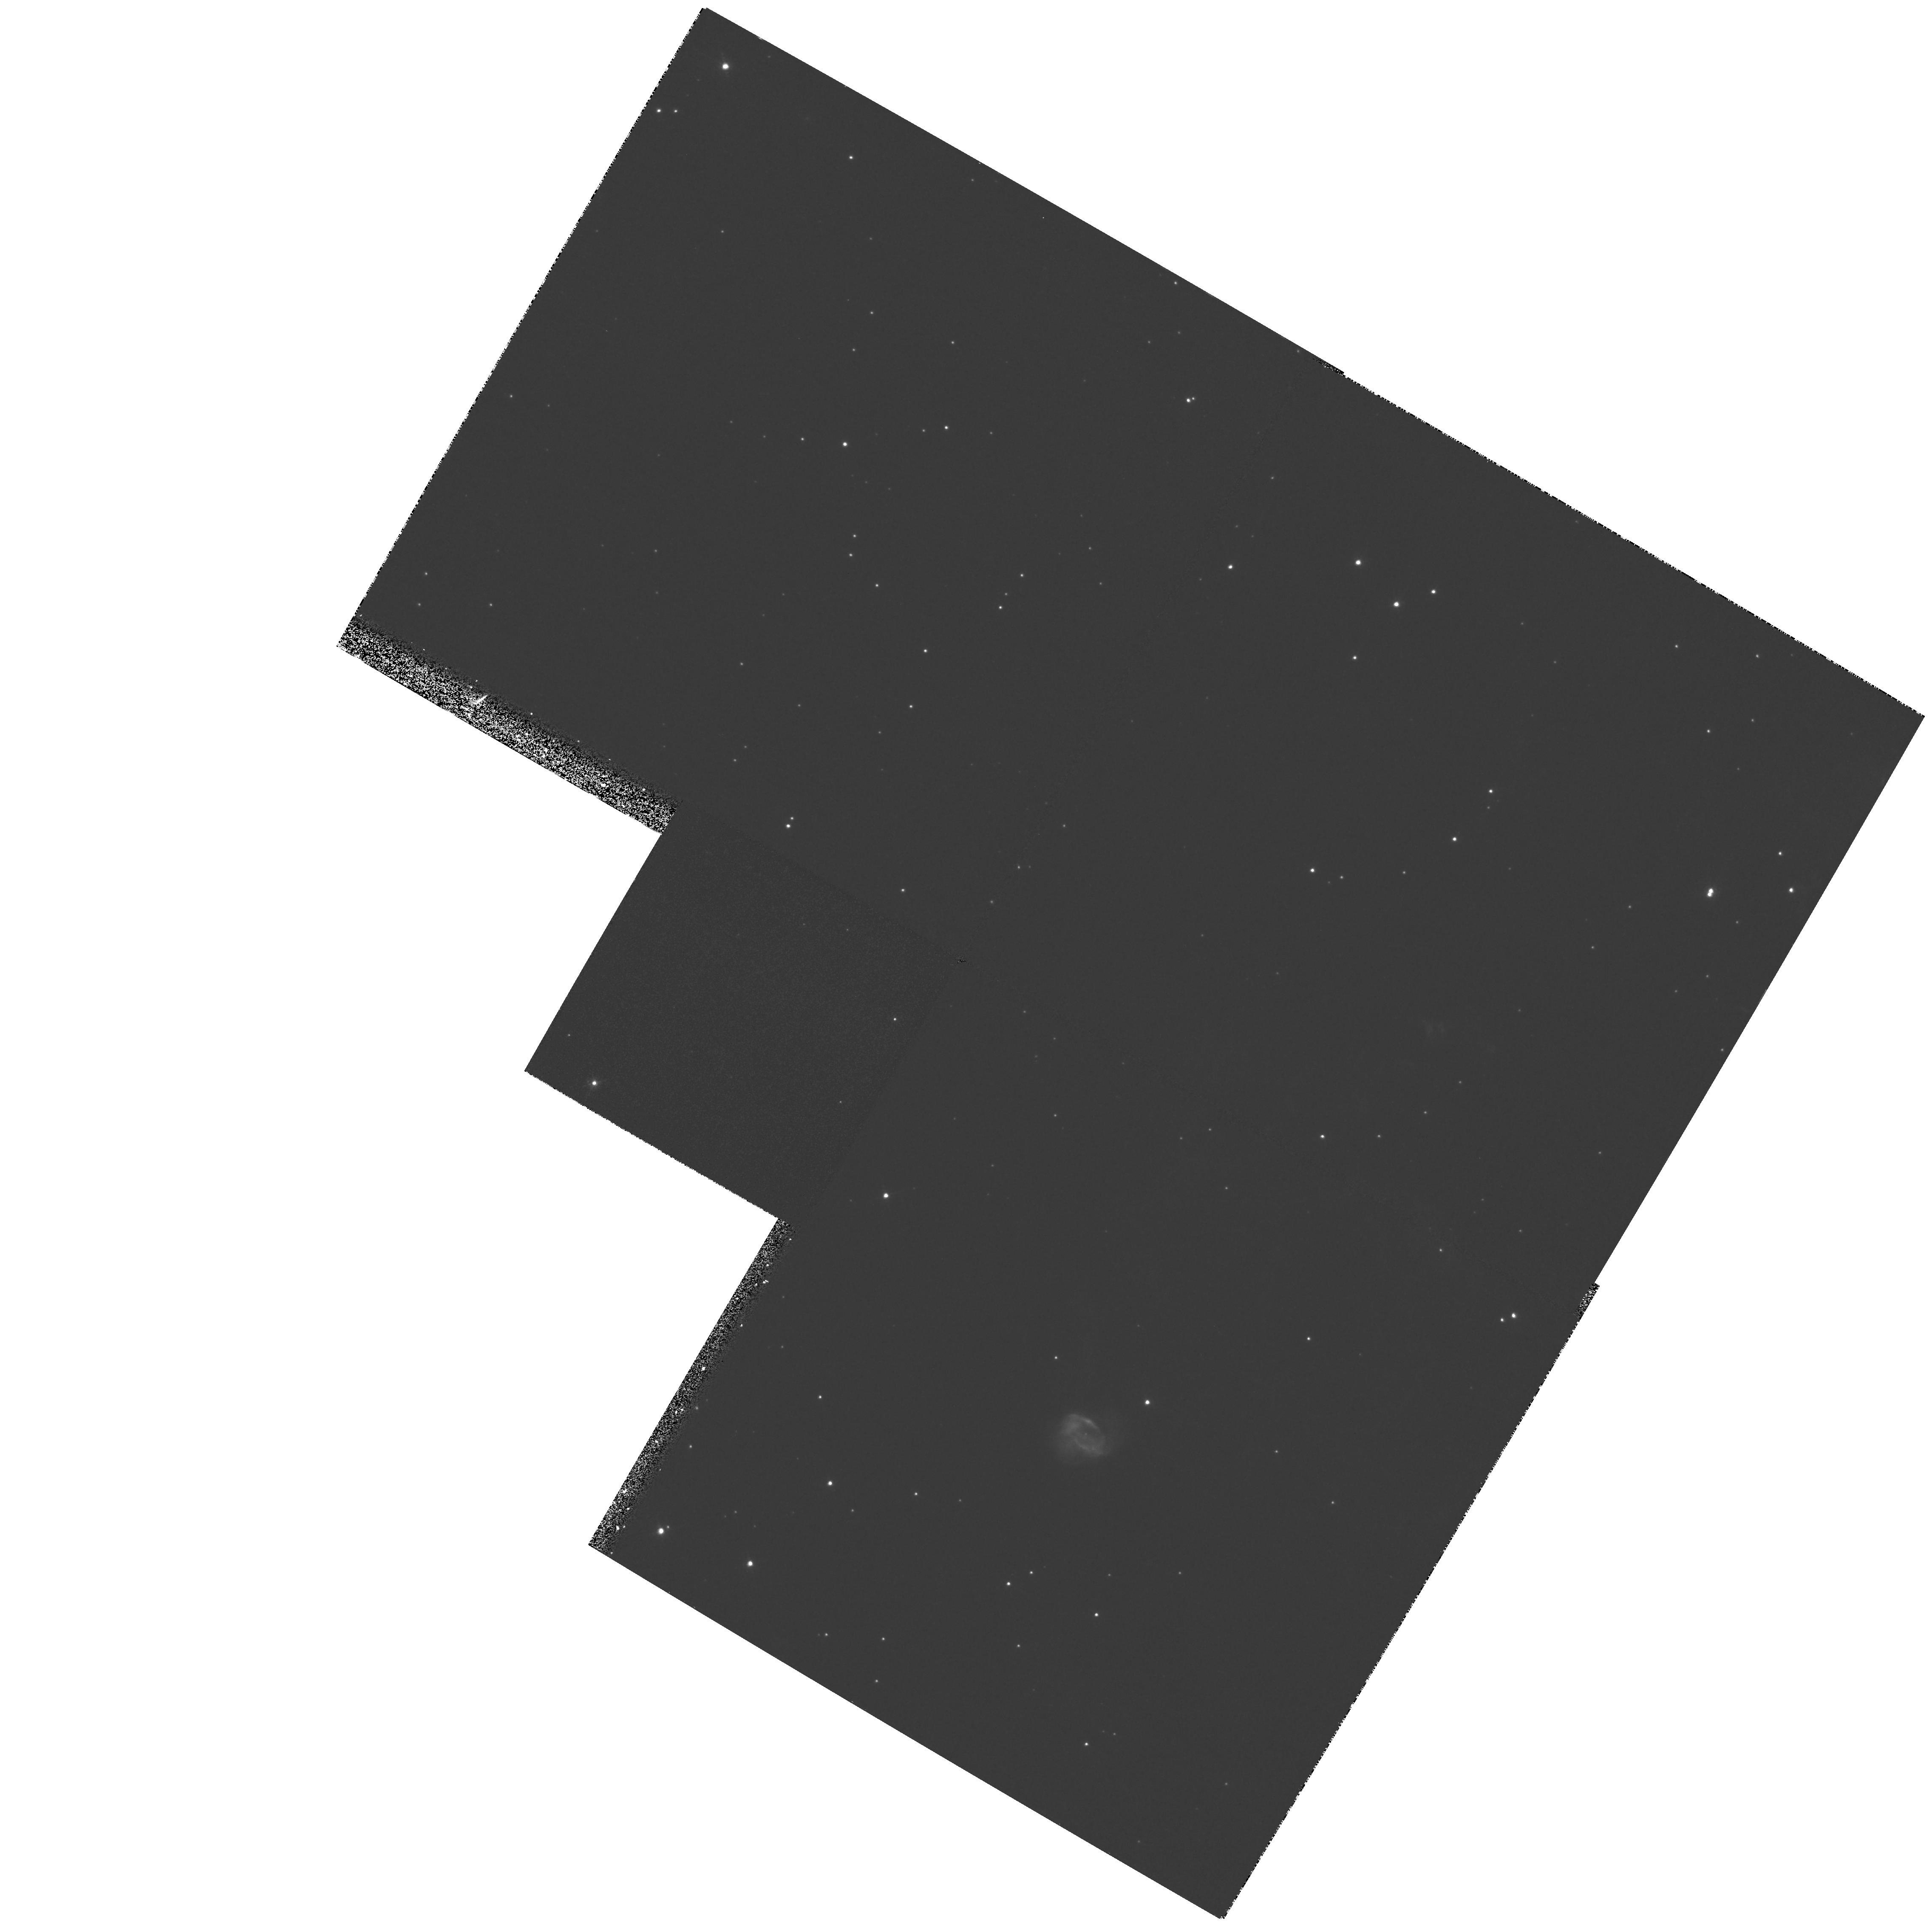
Target: PK112-001-NUCLEUS
Instrument: WFPC2/PC
Filter: F673N
Exposure: 42 min
Observation ID: hst_6597_01_wfpc2_pc_f673n_u54u01

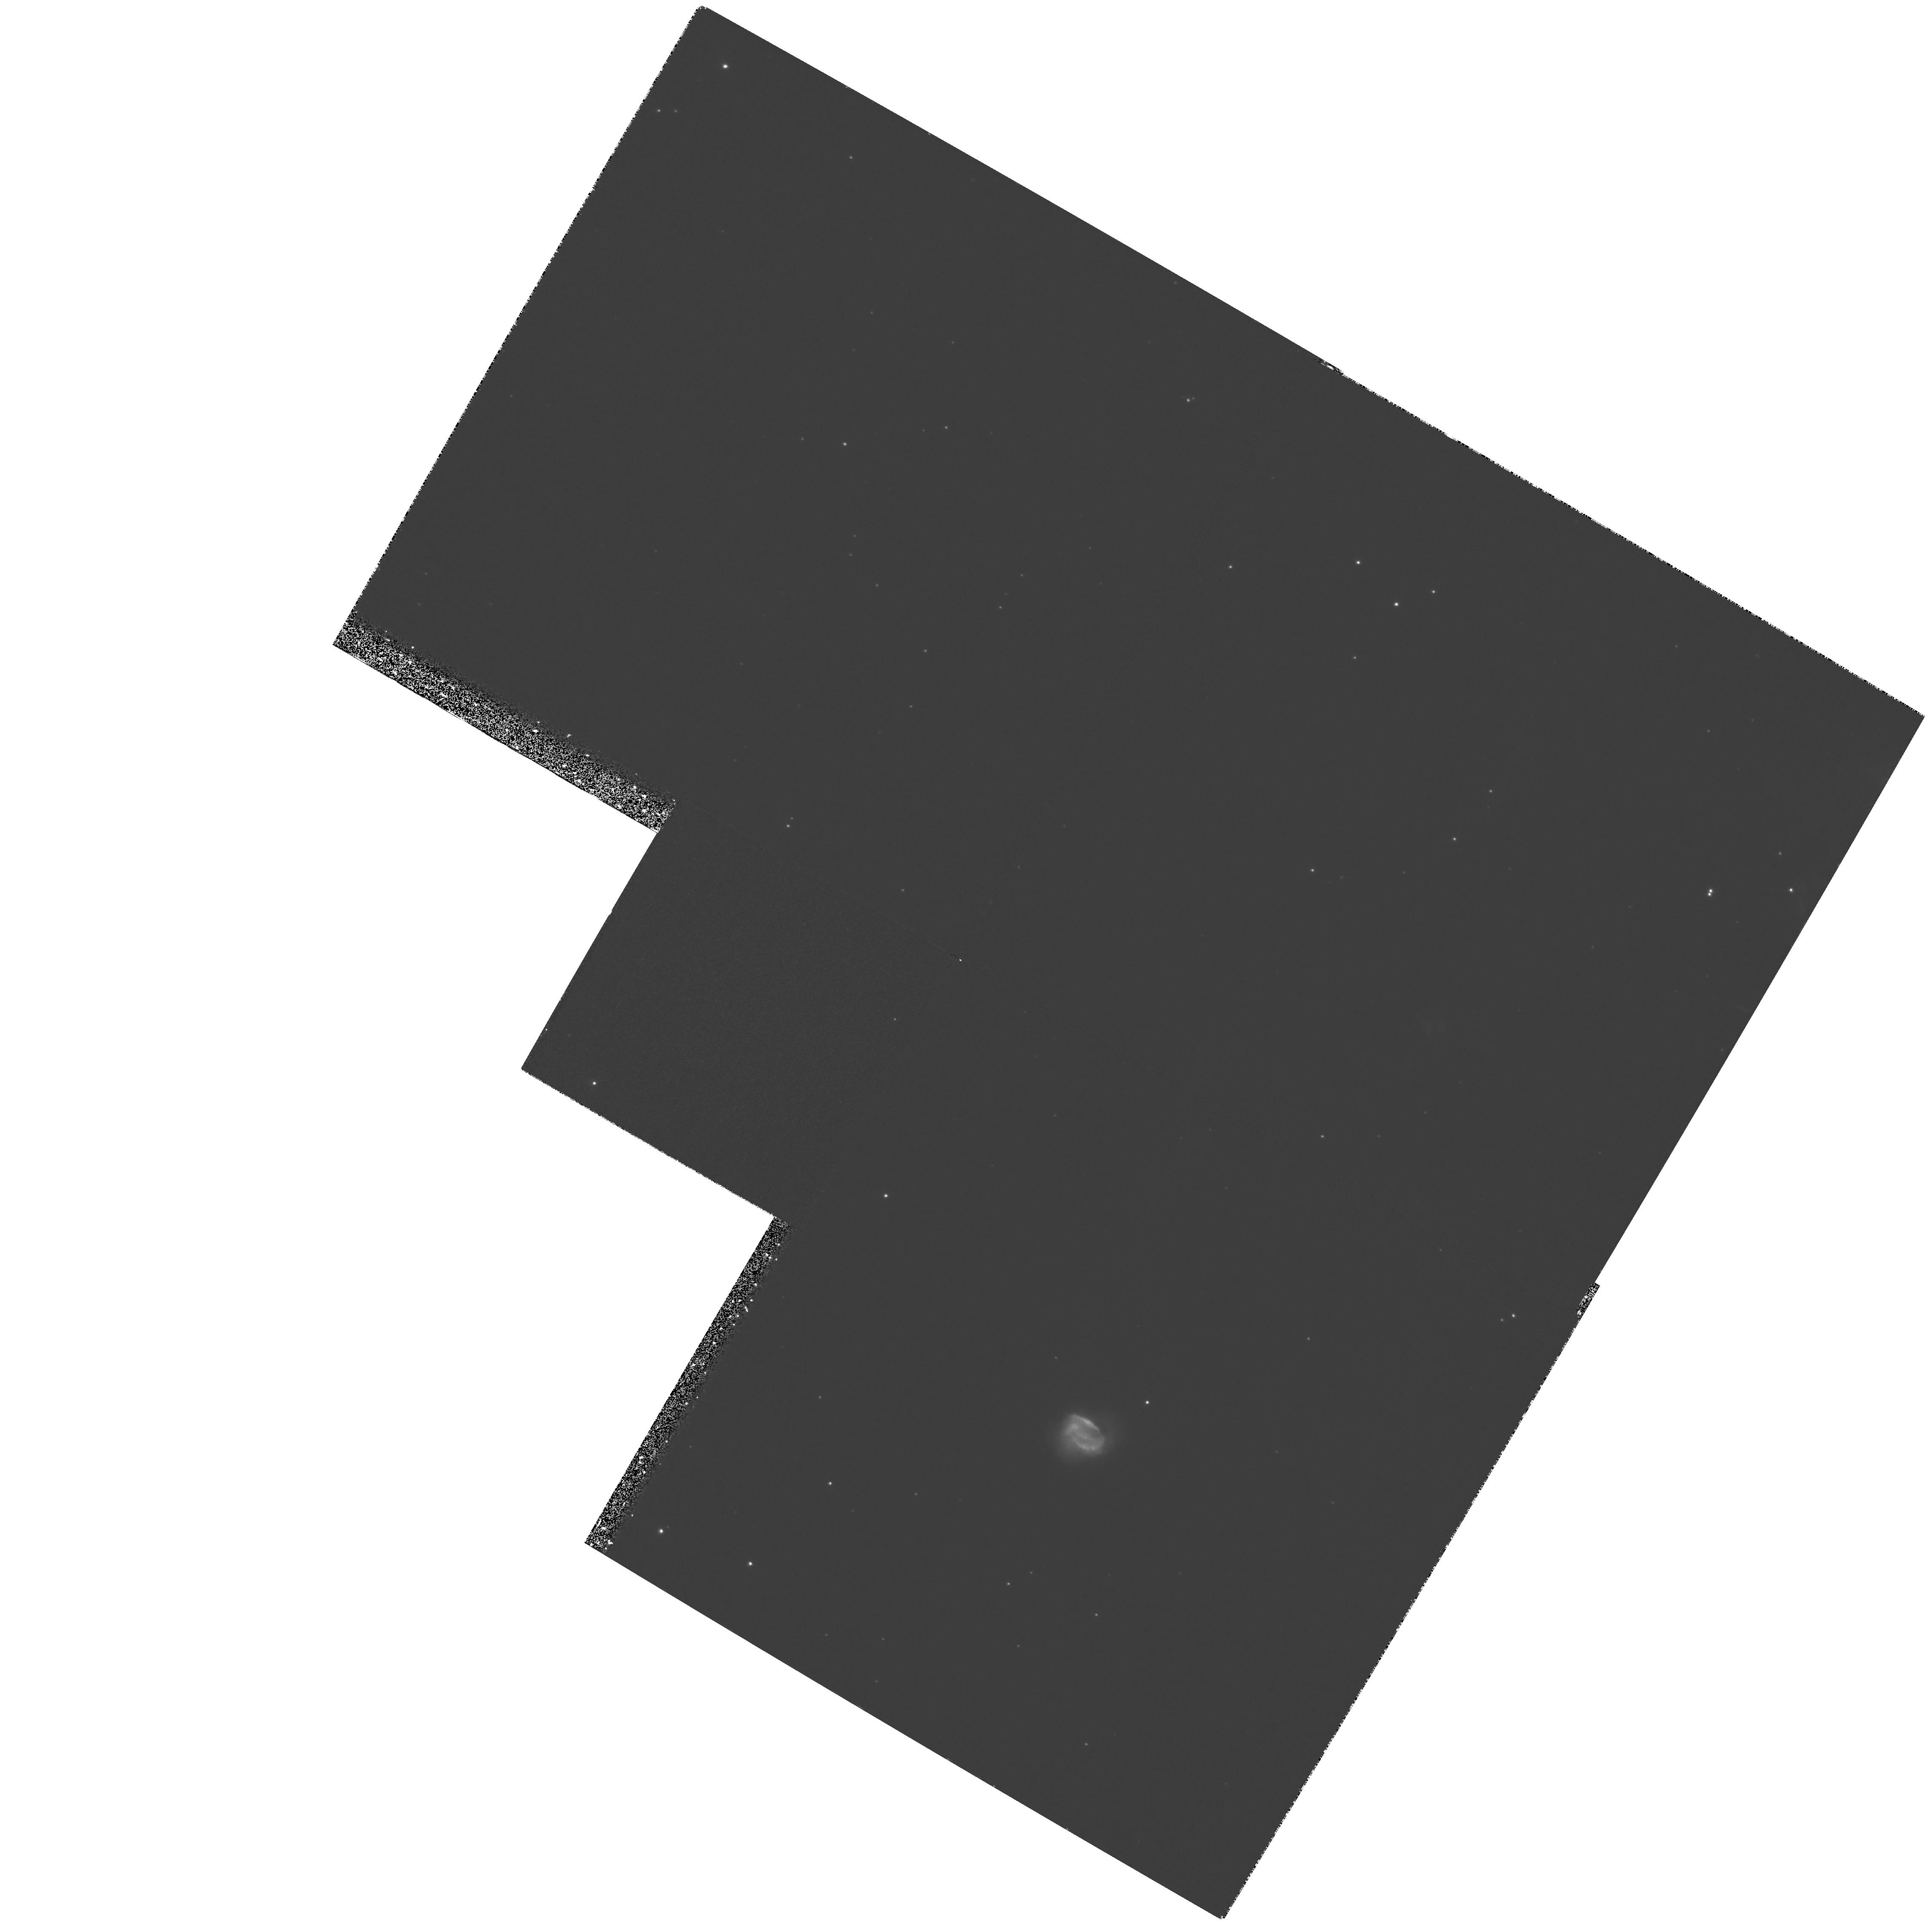
Target: PK112-001-NUCLEUS
Instrument: WFPC2/PC
Filter: F656N
Exposure: 47 min
Observation ID: hst_6597_01_wfpc2_pc_f656n_u54u01

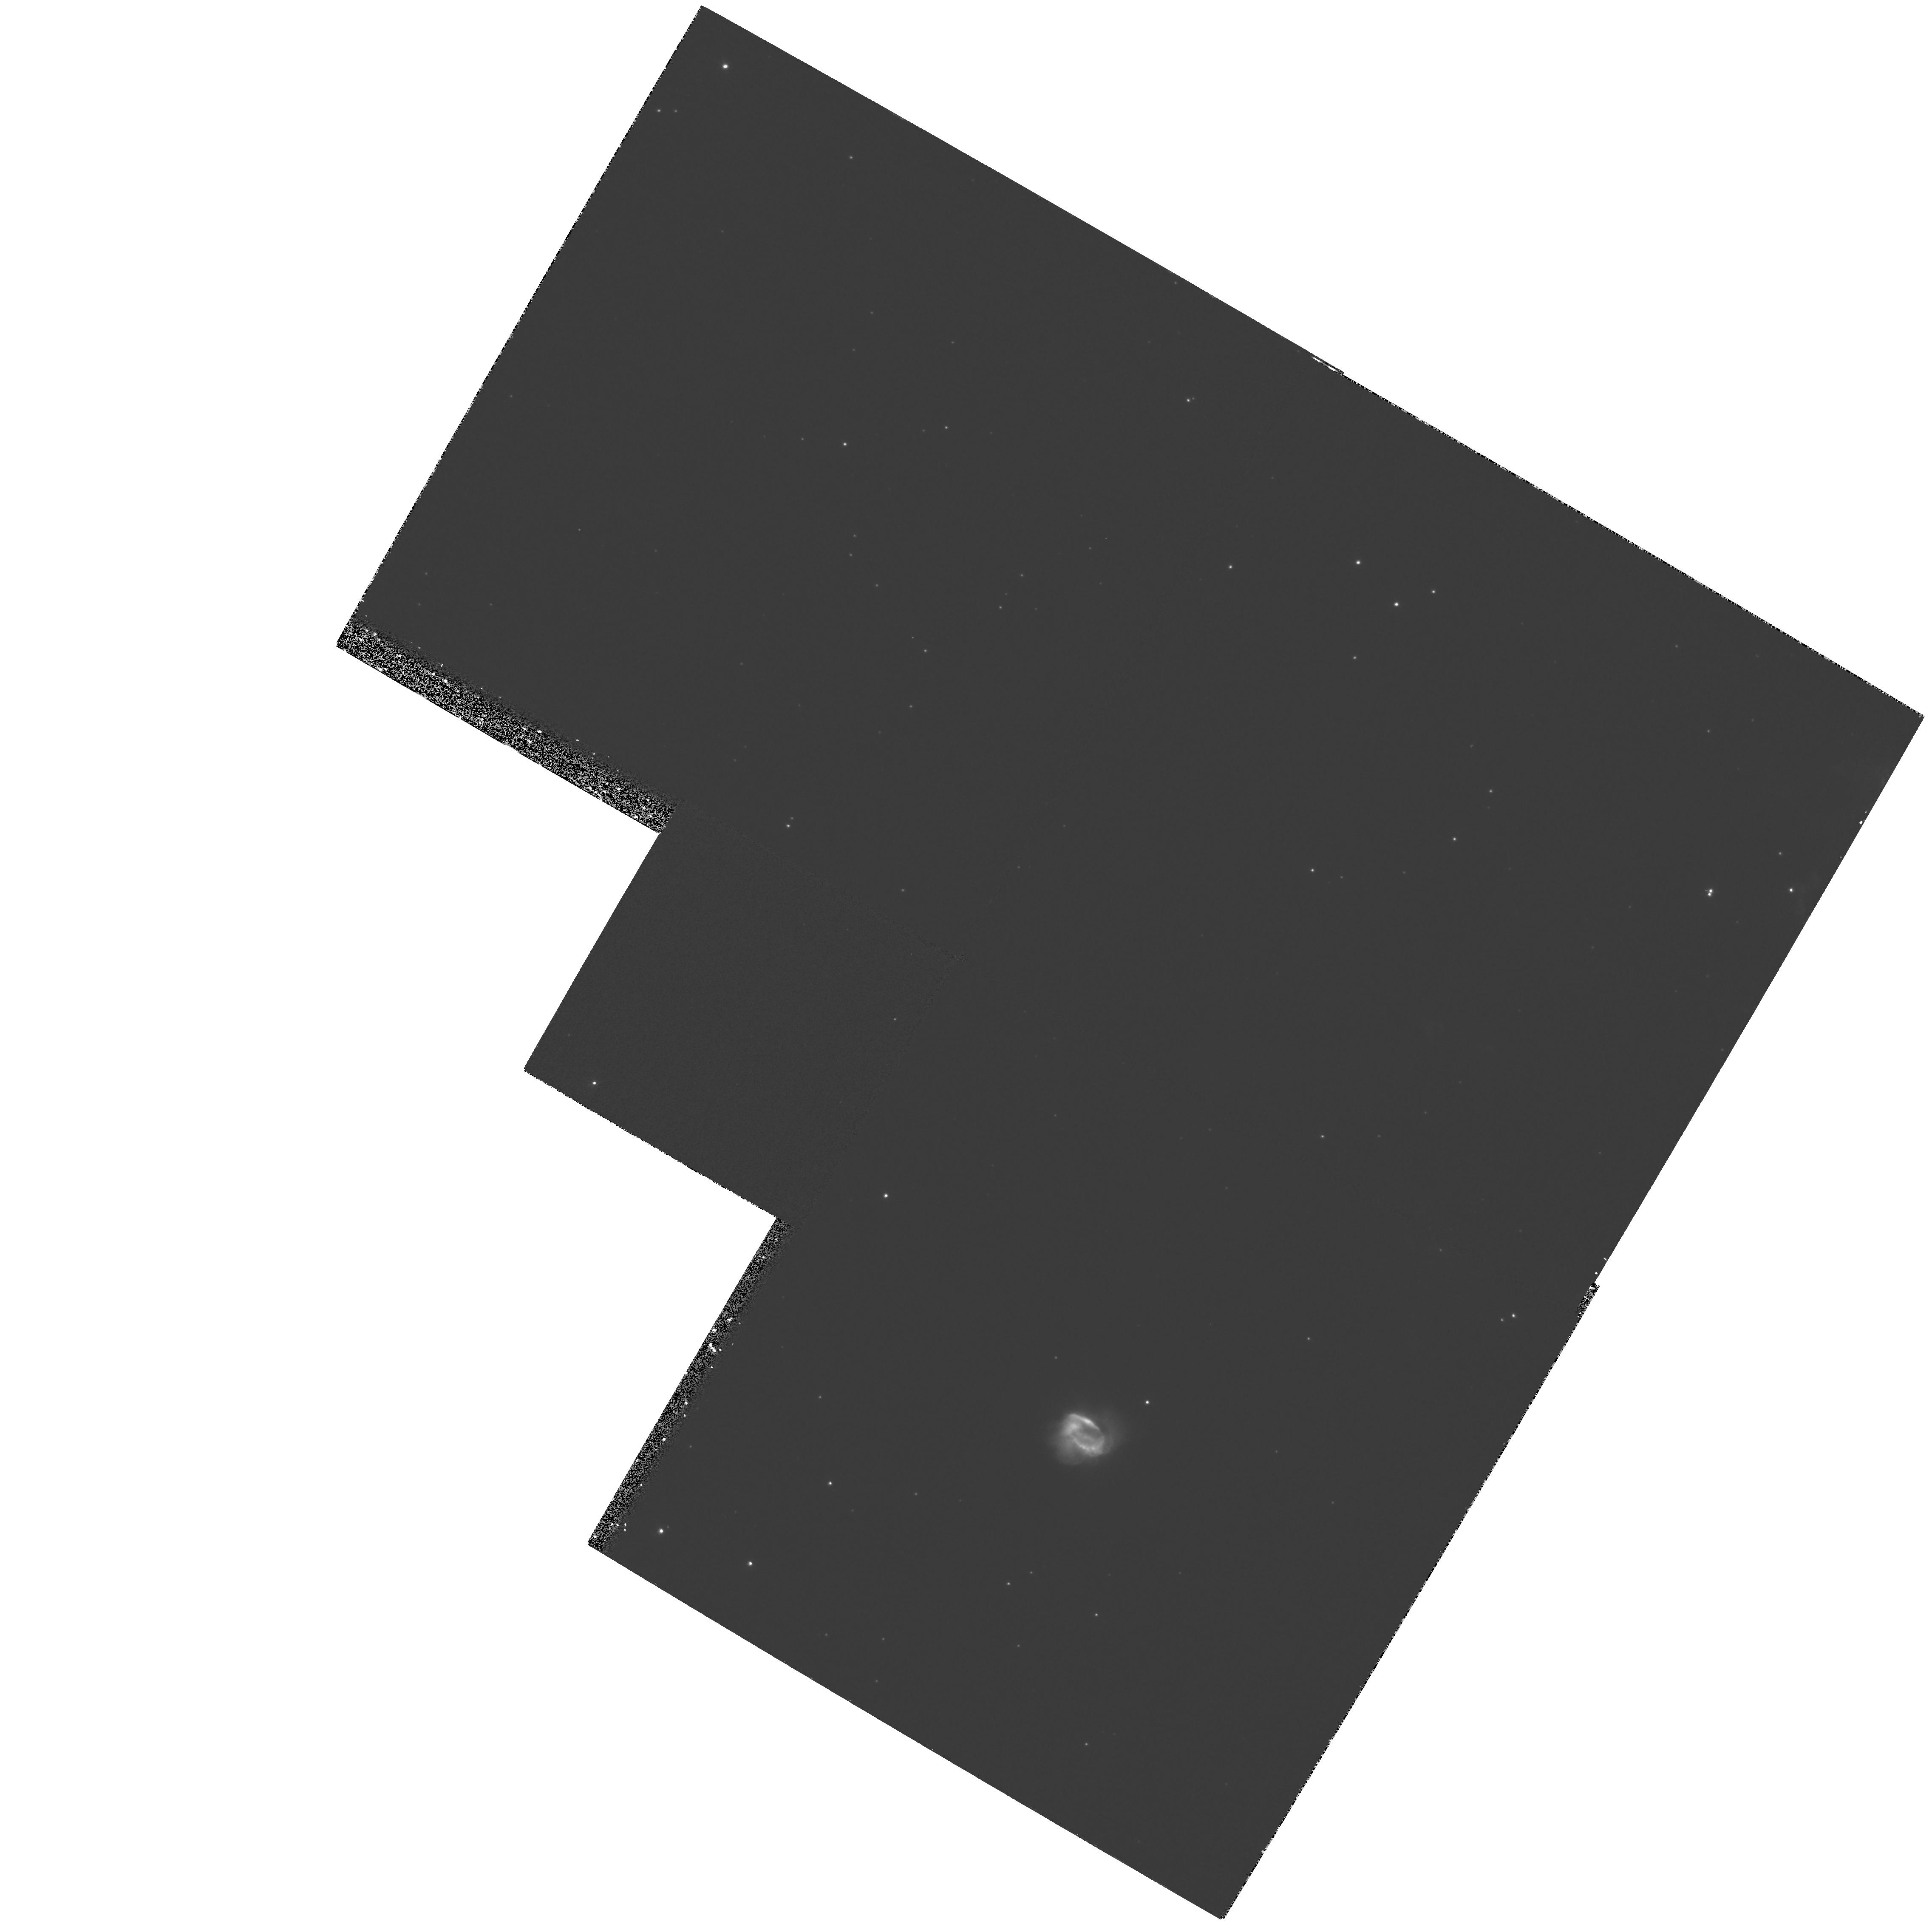
Target: PK112-001-NUCLEUS
Instrument: WFPC2/PC
Filter: F658N
Exposure: 33 min
Observation ID: hst_6597_01_wfpc2_pc_f658n_u54u01

High-resolution imagery of the Bipolar, Rotating, Episodic Jet in the Planetary Nebula PK112-001 (PI: Lopez, Alberto)

Evidence for the existence of bipolar, rotating, episodic jets (BRETs) has now been discovered in several planetary nebulae (PNe). These jets are characterized by symmetric, diametrically opposite, collimated flows with observable, radiative, bow-shocks around their leading edges. It is the spatial distributions of the resultant knots of ionized gas which indicate rotations of the bi-polar, episodic jets. The most spectacular candidate for this BRET classification has now been discovered (Lopez et al, 1995). A giant (~ 14' * 4' ), but faint, bipolar halo has been found to be extending from PK112-001 in which diametrically opposite pairs of collisionaly ionized knots are present. The angular extent of this bipolar structure is the largest one yet found around PNe and may indicate that it is the closest example of the phenomenon. The top priority for the proposed HST observations is to obtain imagery of the bright nebular core in the HAlpha, NII, SII and OIII nebular emission lines, and in blue and red regions free of lines, with an angular resolution of 0.1" to detect evidence of a central, collimating disk and/or a binary component to the central star. In addition, imagery of the shock ionized filaments close to the core, in the nebular emission lines, will reveal the changing ionization conditions along the collimateds flows.